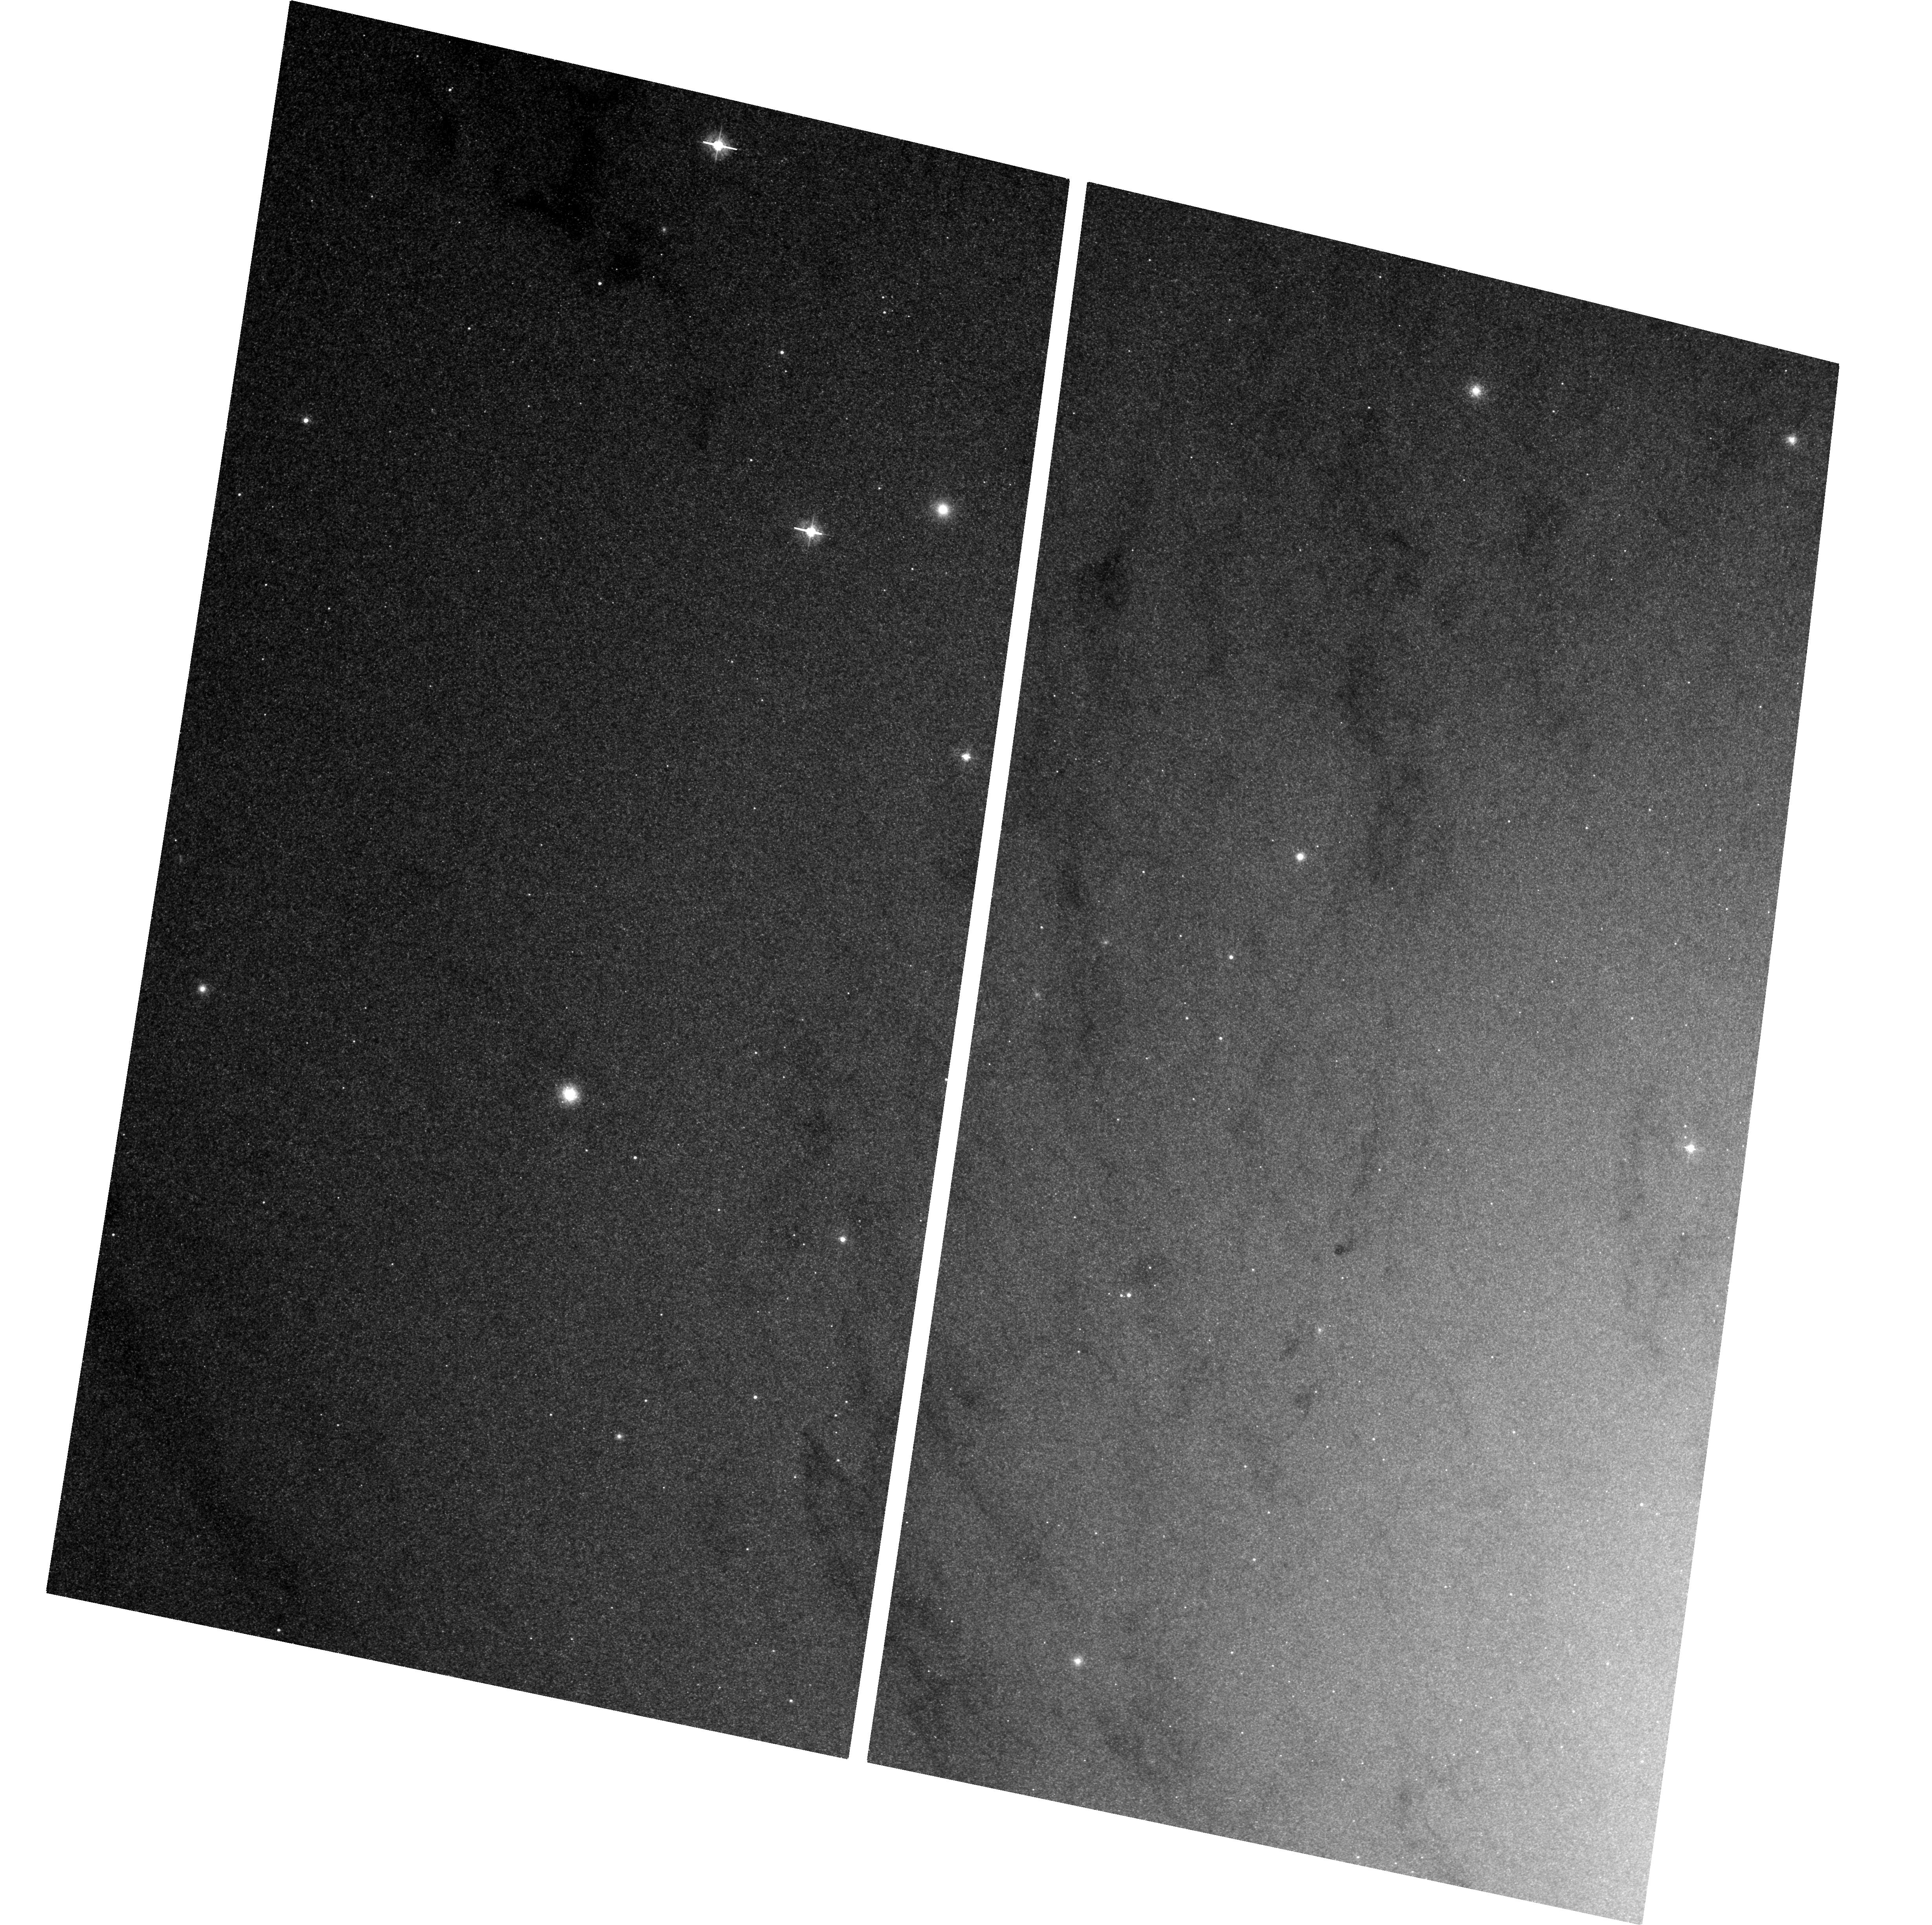
Target: M-31
Instrument: ACS/WFC
Filter: F435W
Exposure: 1.3 h
Observation ID: hst_13111_01_acs_wfc_f435w_jc6b01

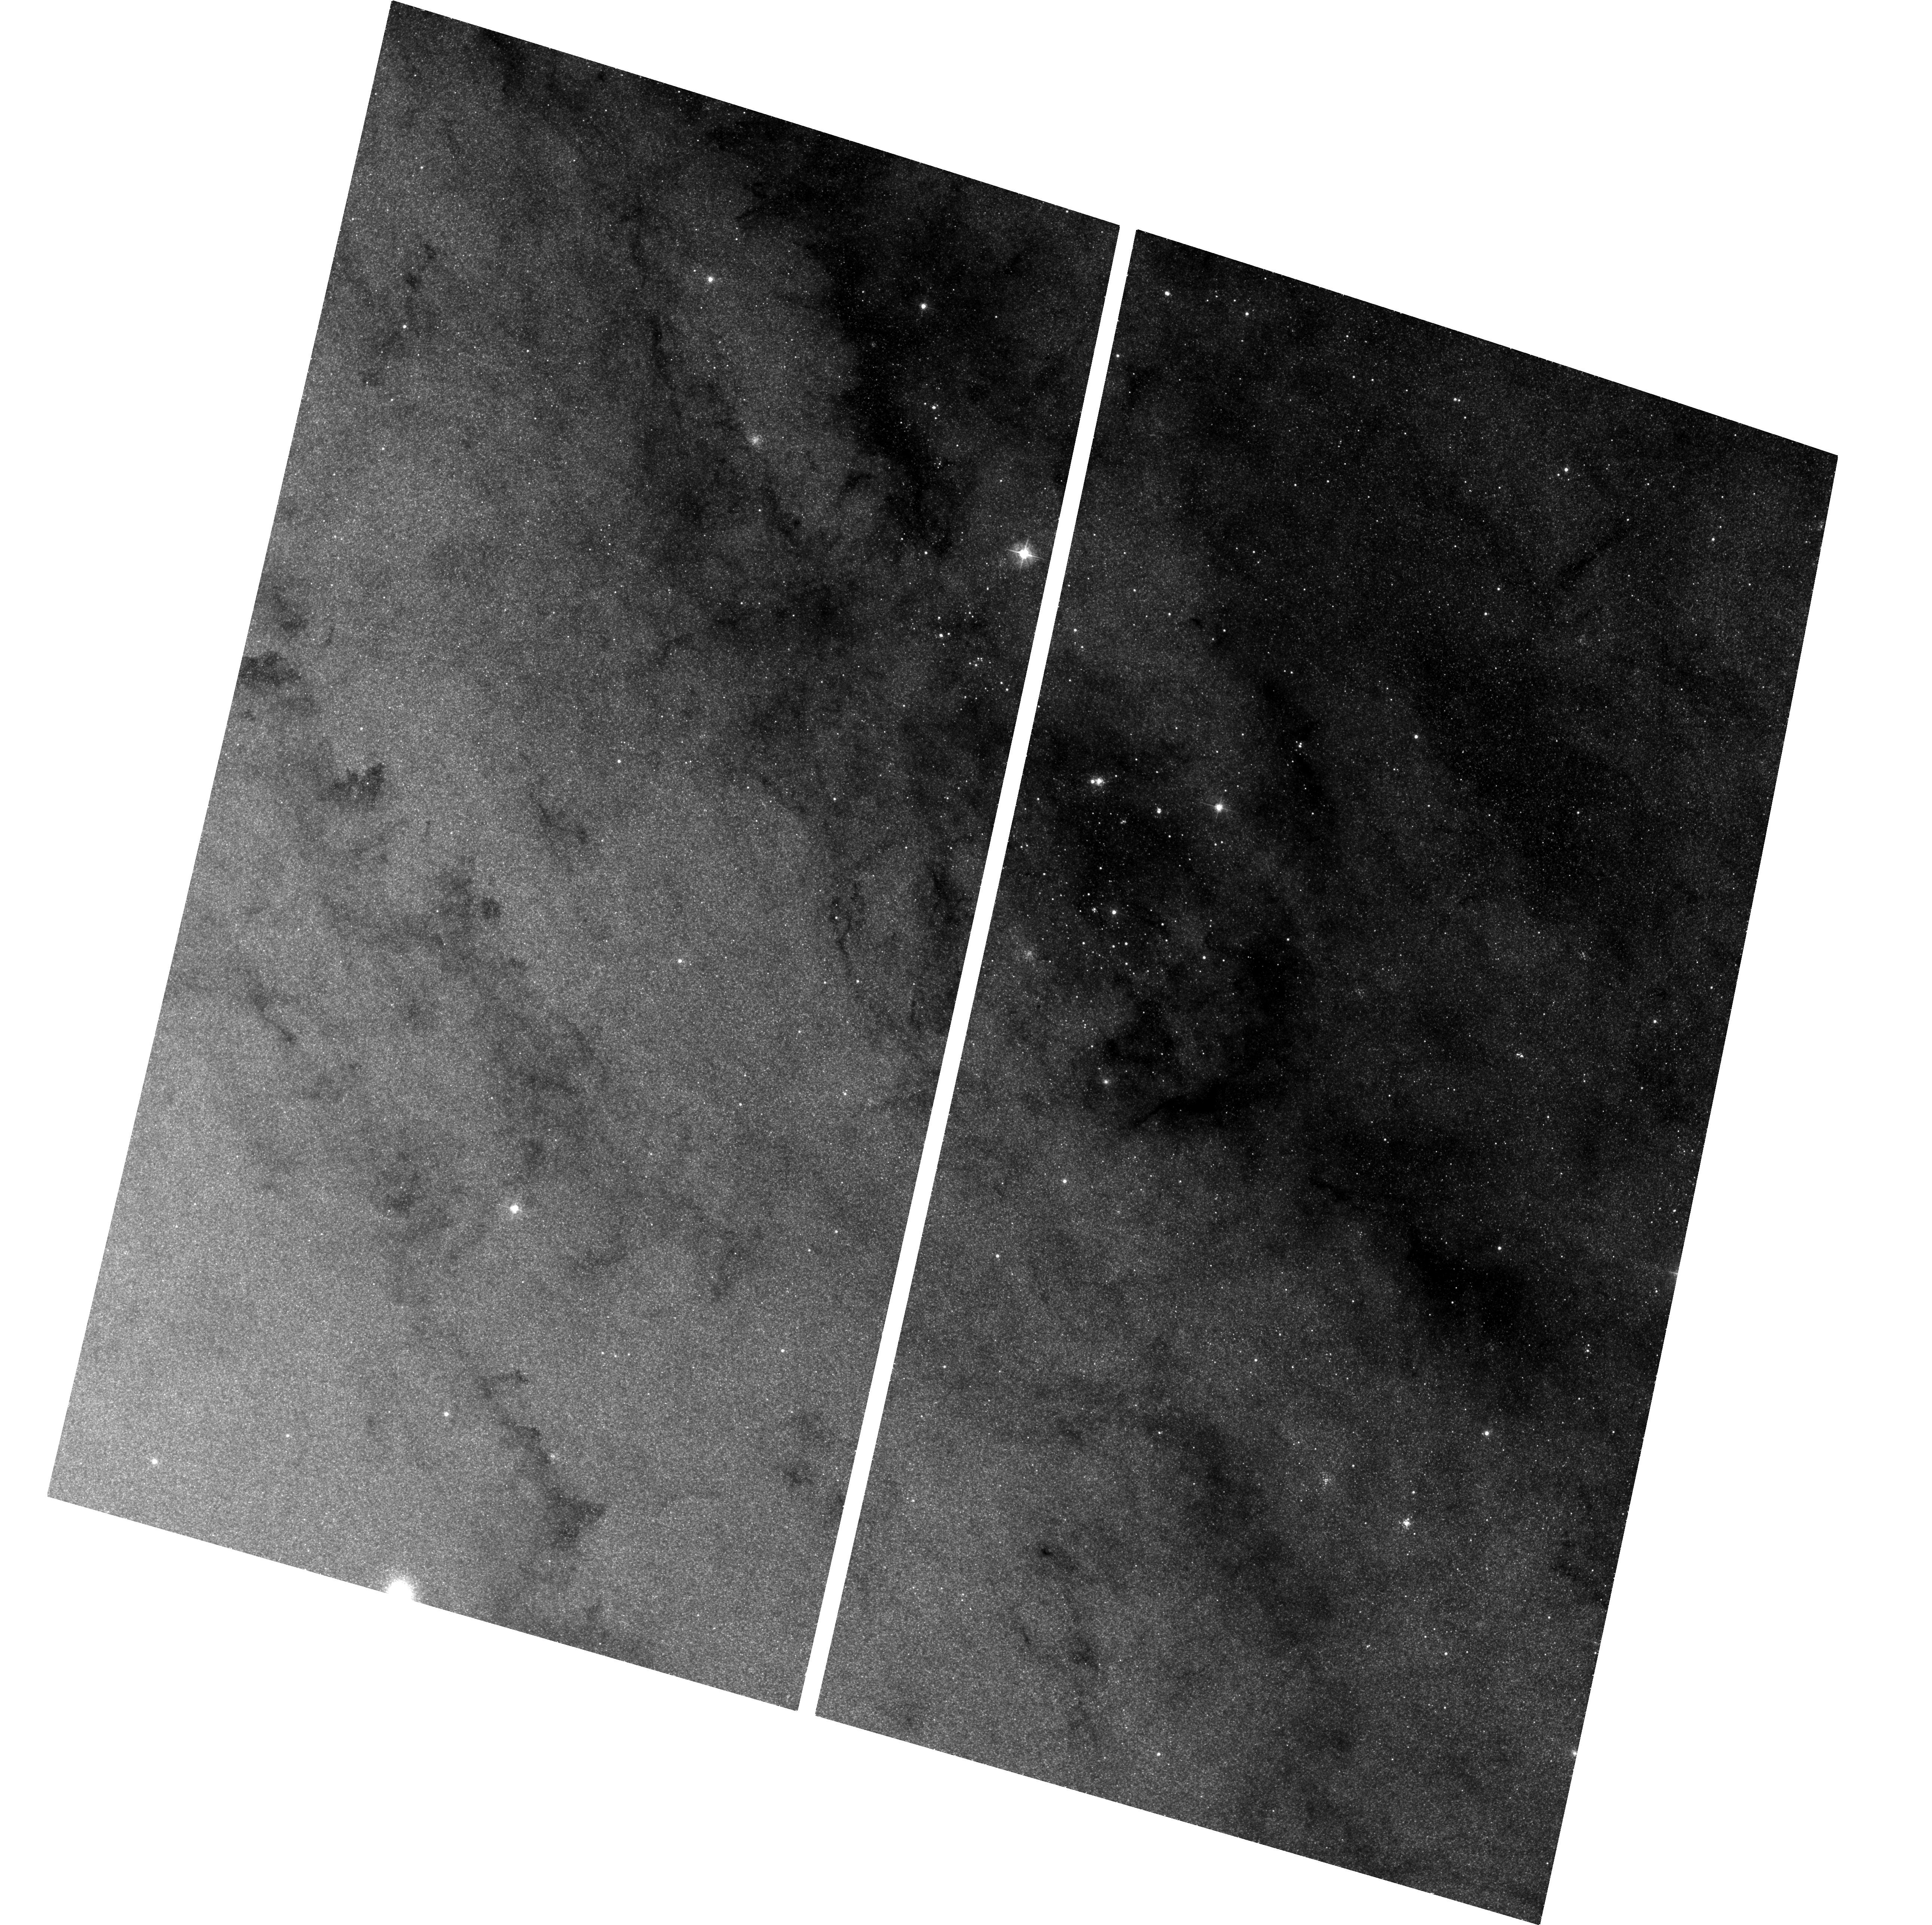
Target: M-31-CORE
Instrument: ACS/WFC
Filter: F435W
Exposure: 1.3 h
Observation ID: hst_13111_02_acs_wfc_f435w_jc6b02

Monitoring M31 for BHXNe (PI: Barnard, Robin)

During A01-13 we found ~28 Black Hole X-ray Novae (BHXNe) in M31 using Chandra, and with HST follow-up have estimated orbital periods for 12 of these. Observations are under way with HST to attempt to estimate additional periods. Preliminary results indicate these orbital periods are shorter than in the Galaxy and also shorter nearer the nucleus, indicating that some BHXN are formed via tidal capture. Continued observations can confirm or refute this. We propose to continue this program concentrating our HST resources on a single transient which is >1e38 erg/s or <1 from the nucleus. Only uninterrupted monitoring can yield the duty cycles and long-term light curves of BHXNe (and other variables) in M31.